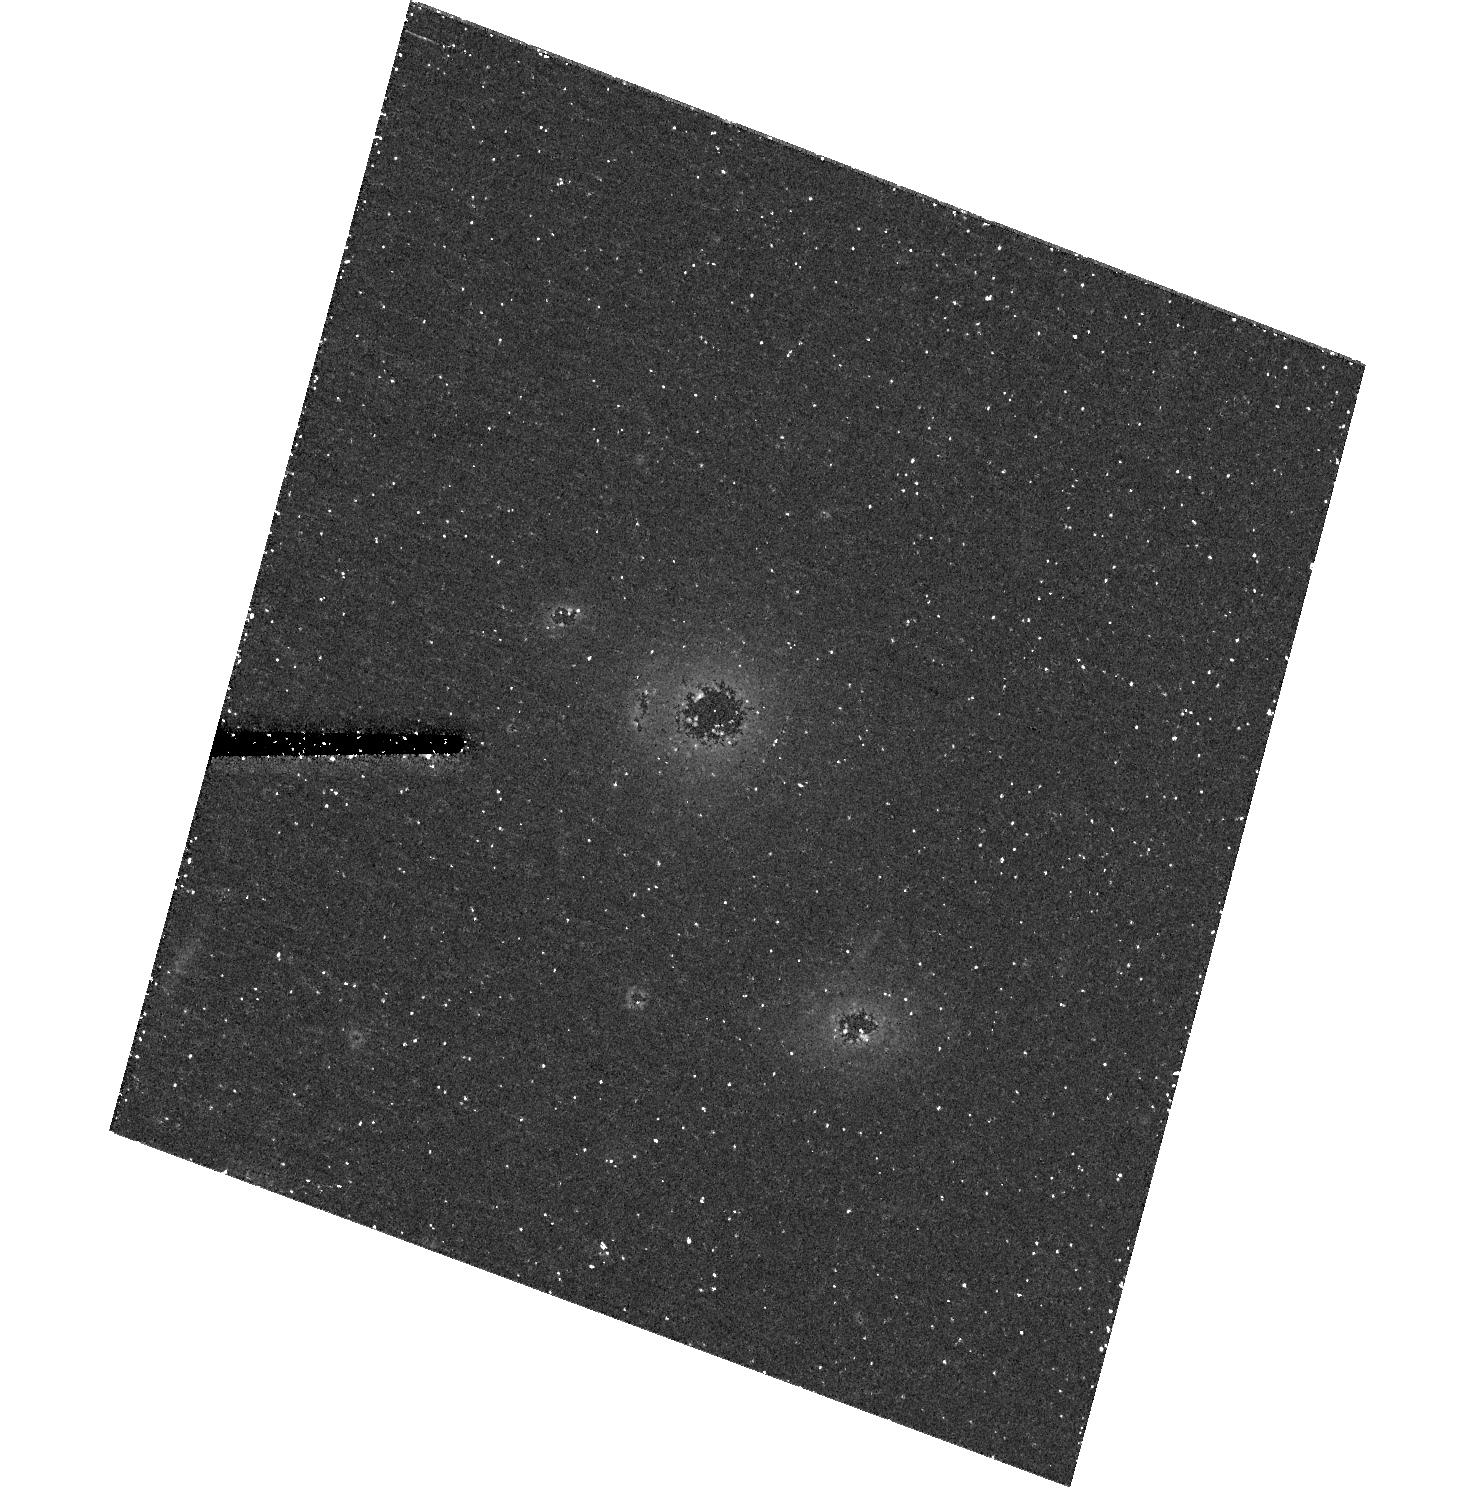
Target: GAL-2309-0039. Instrument: ACS/HRC. Filter: F606W. Exposure: 44 min. Observation ID: hst_10563_07_acs_hrc_f606w_j9c507

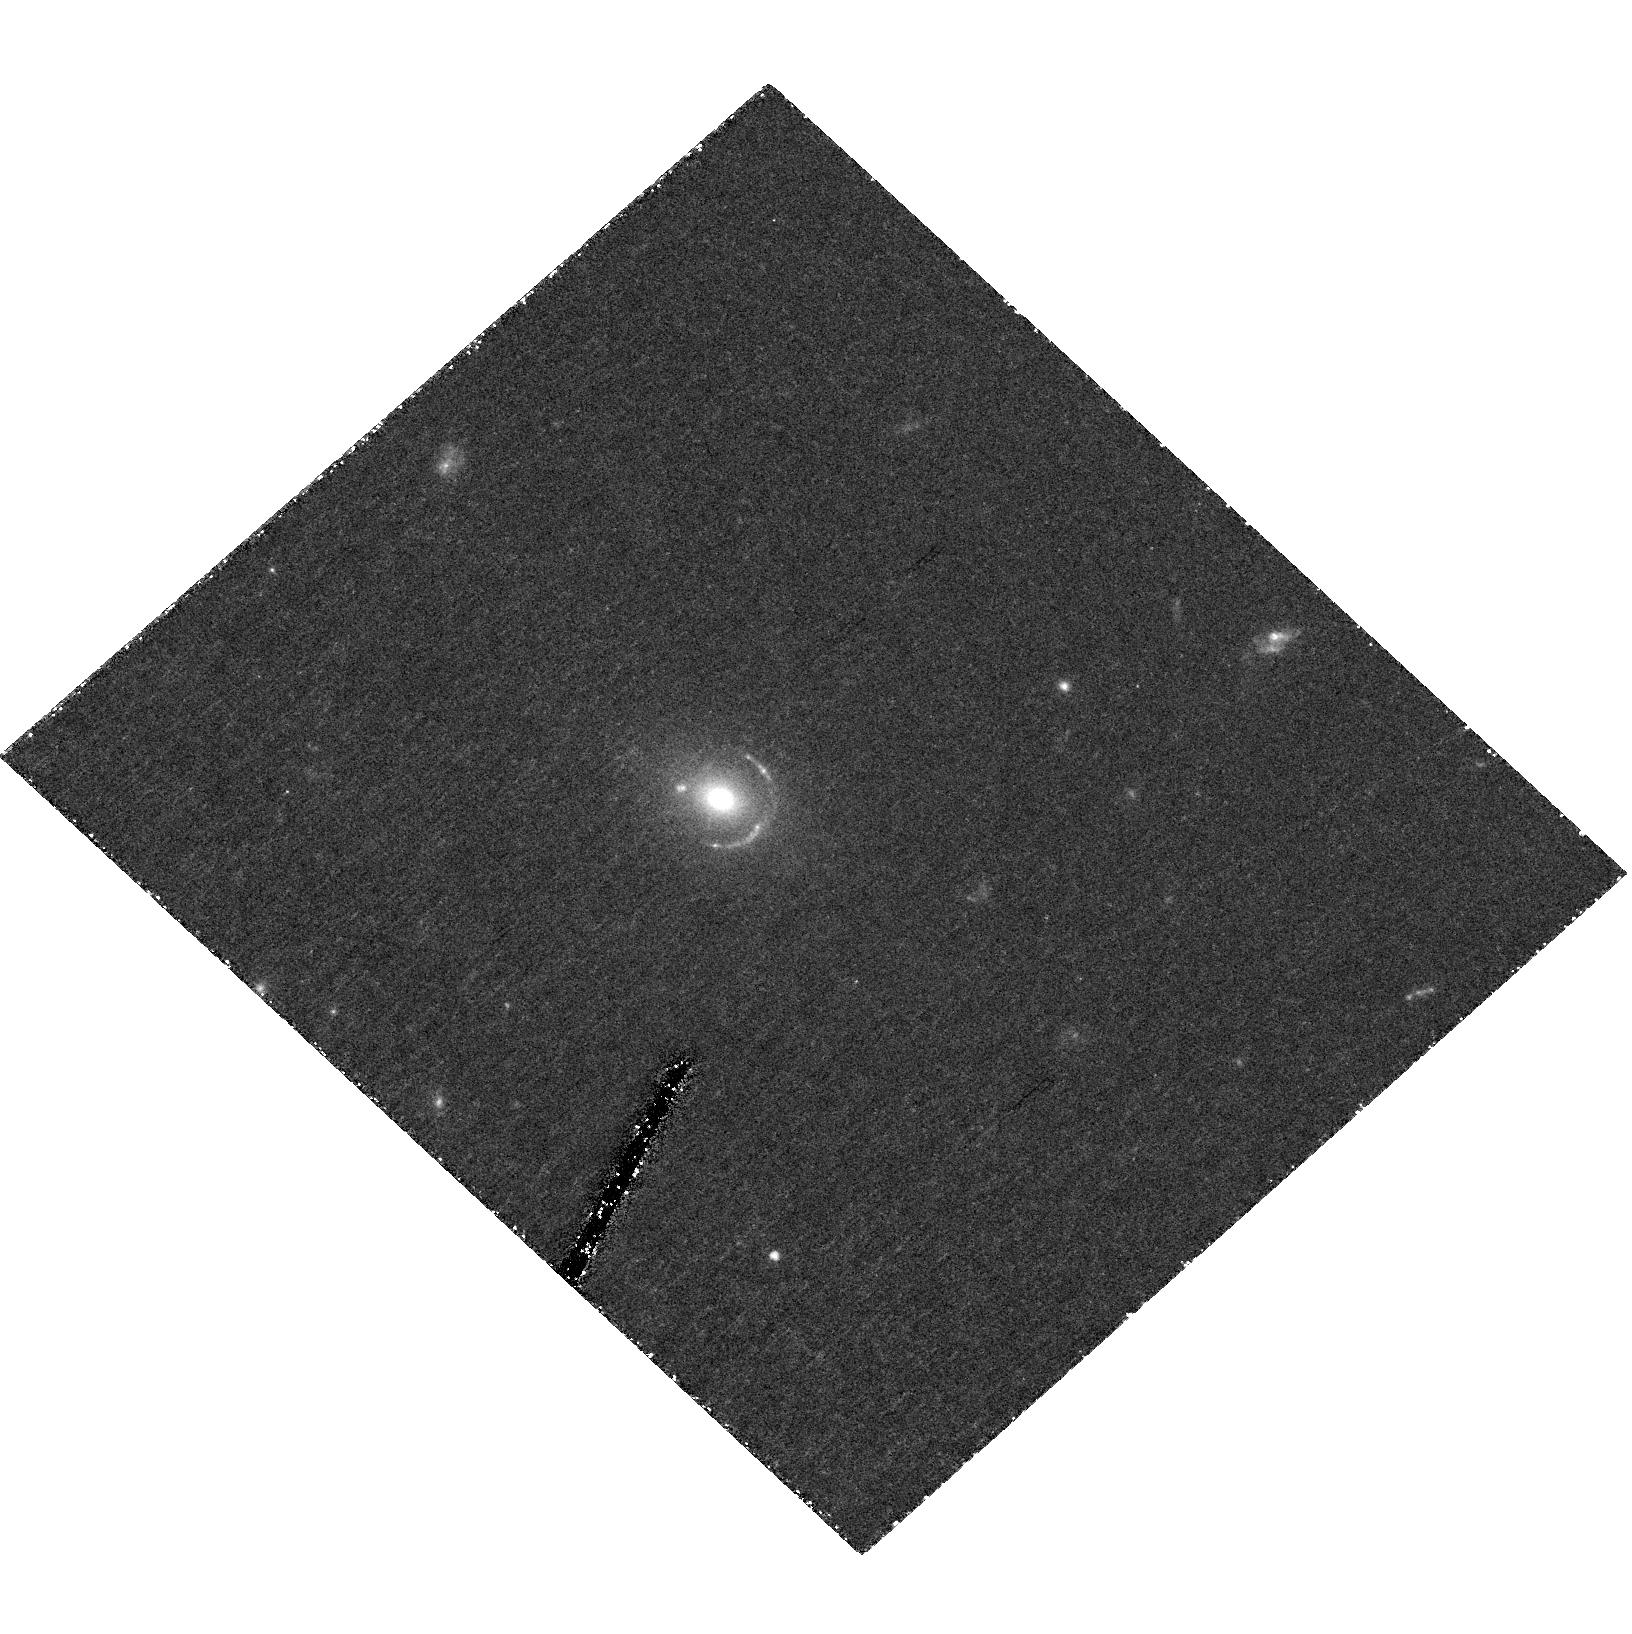
Target: GAL-0047-2808. Instrument: ACS/HRC. Filter: F606W. Exposure: 1.5 h. Observation ID: hst_10563_04_acs_hrc_f606w_j9c504

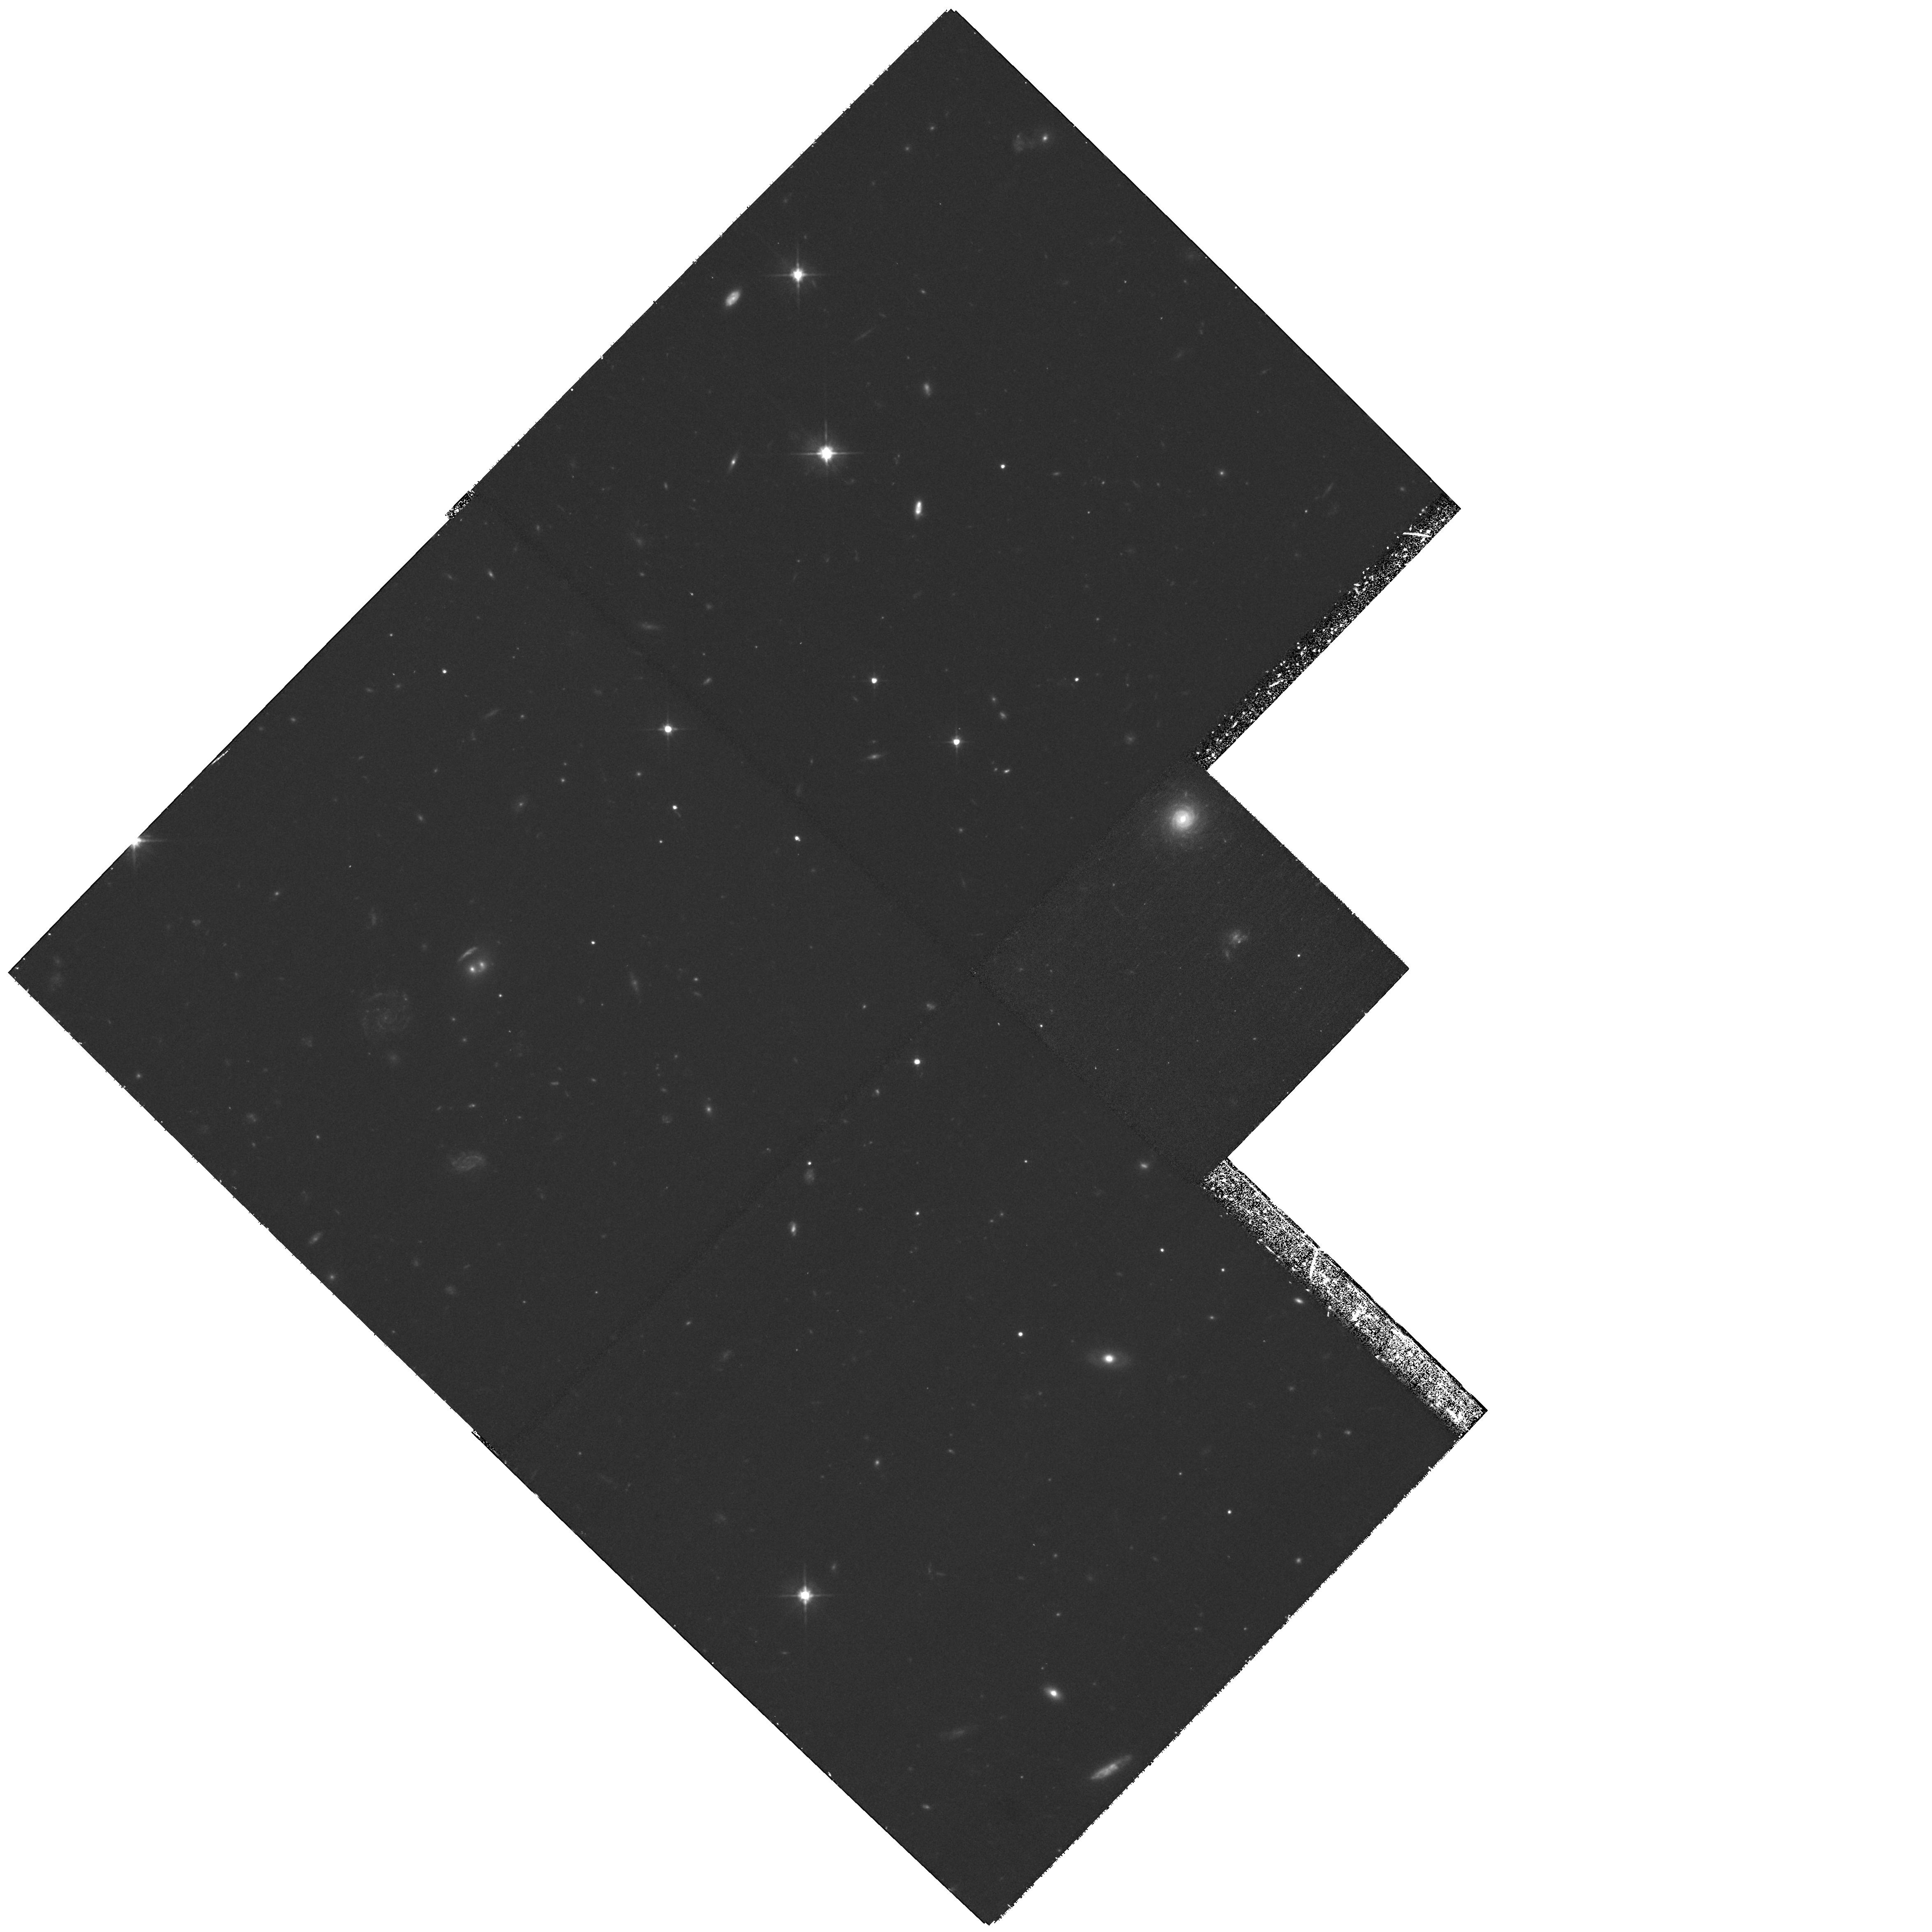
Target: GAL-1459-0055. Instrument: WFPC2/PC. Filter: F606W. Exposure: 1.3 h. Observation ID: hst_10563_56_wfpc2_pc_f606w_u9c556

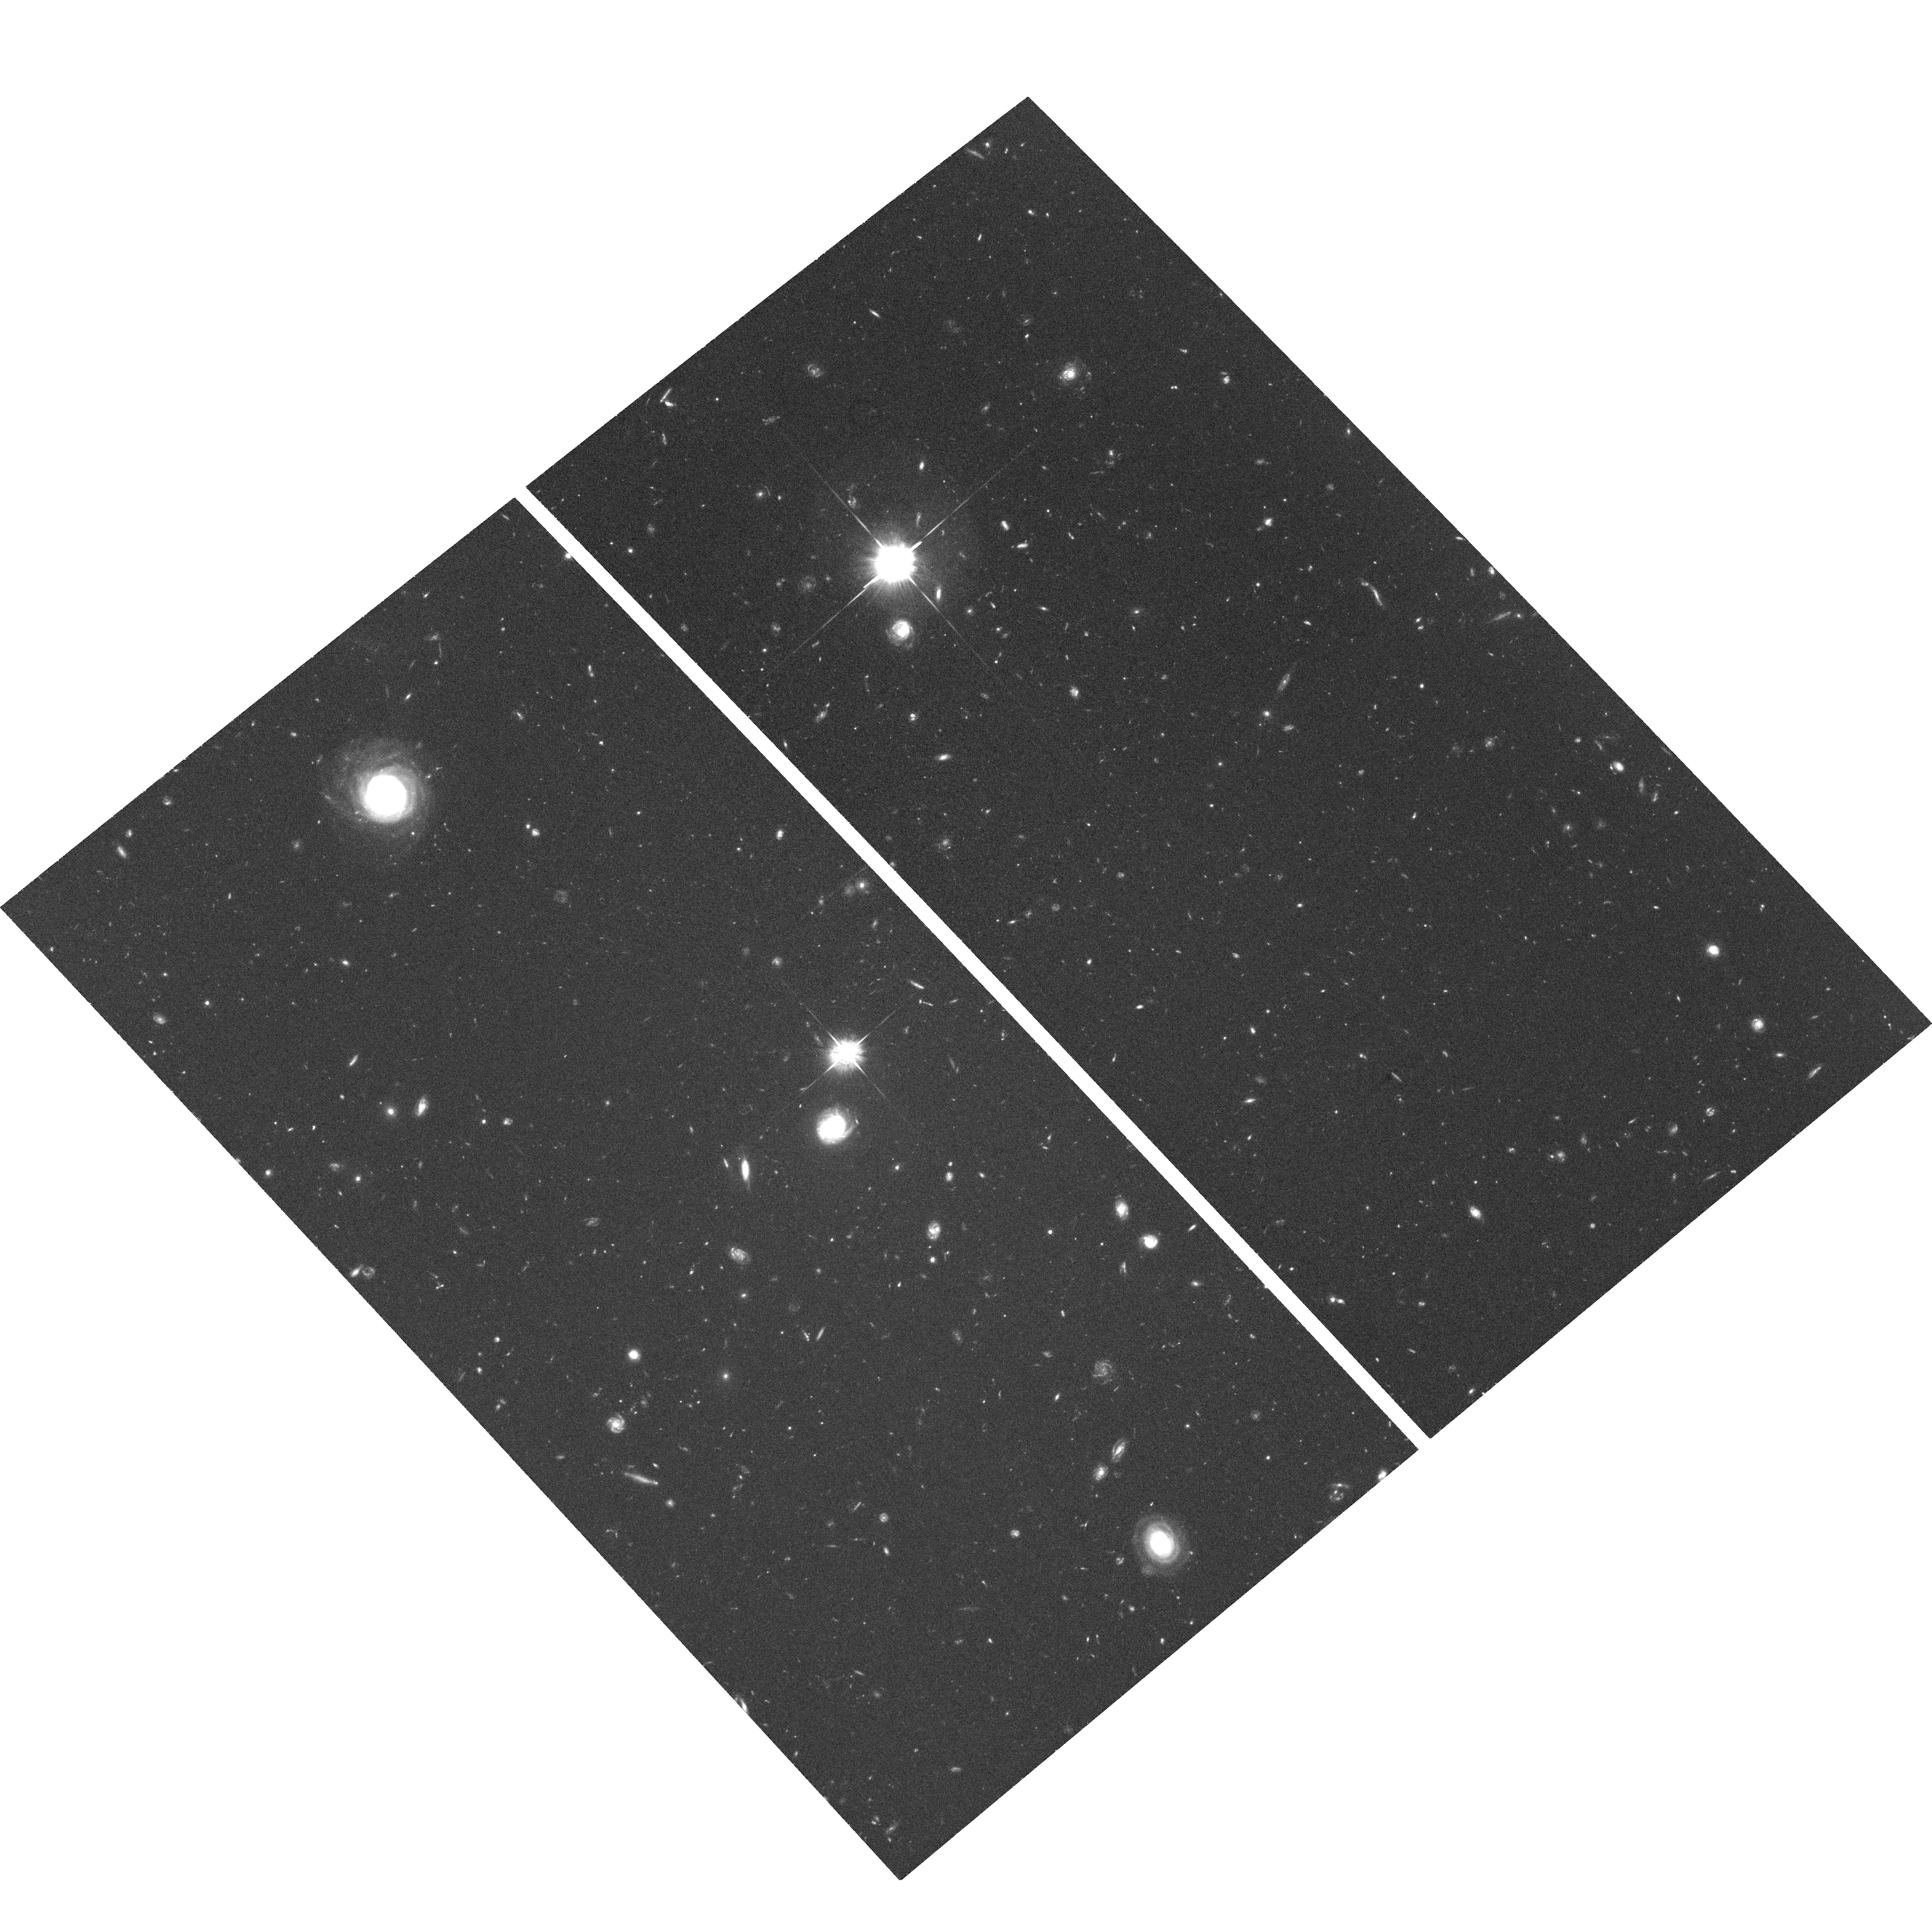
Target: field at RA 12.424°, Dec -27.874°. Instrument: ACS/WFC. Filter: F625W. Exposure: 2 h. Observation ID: hst_10563_01_acs_wfc_f625w_j9c501

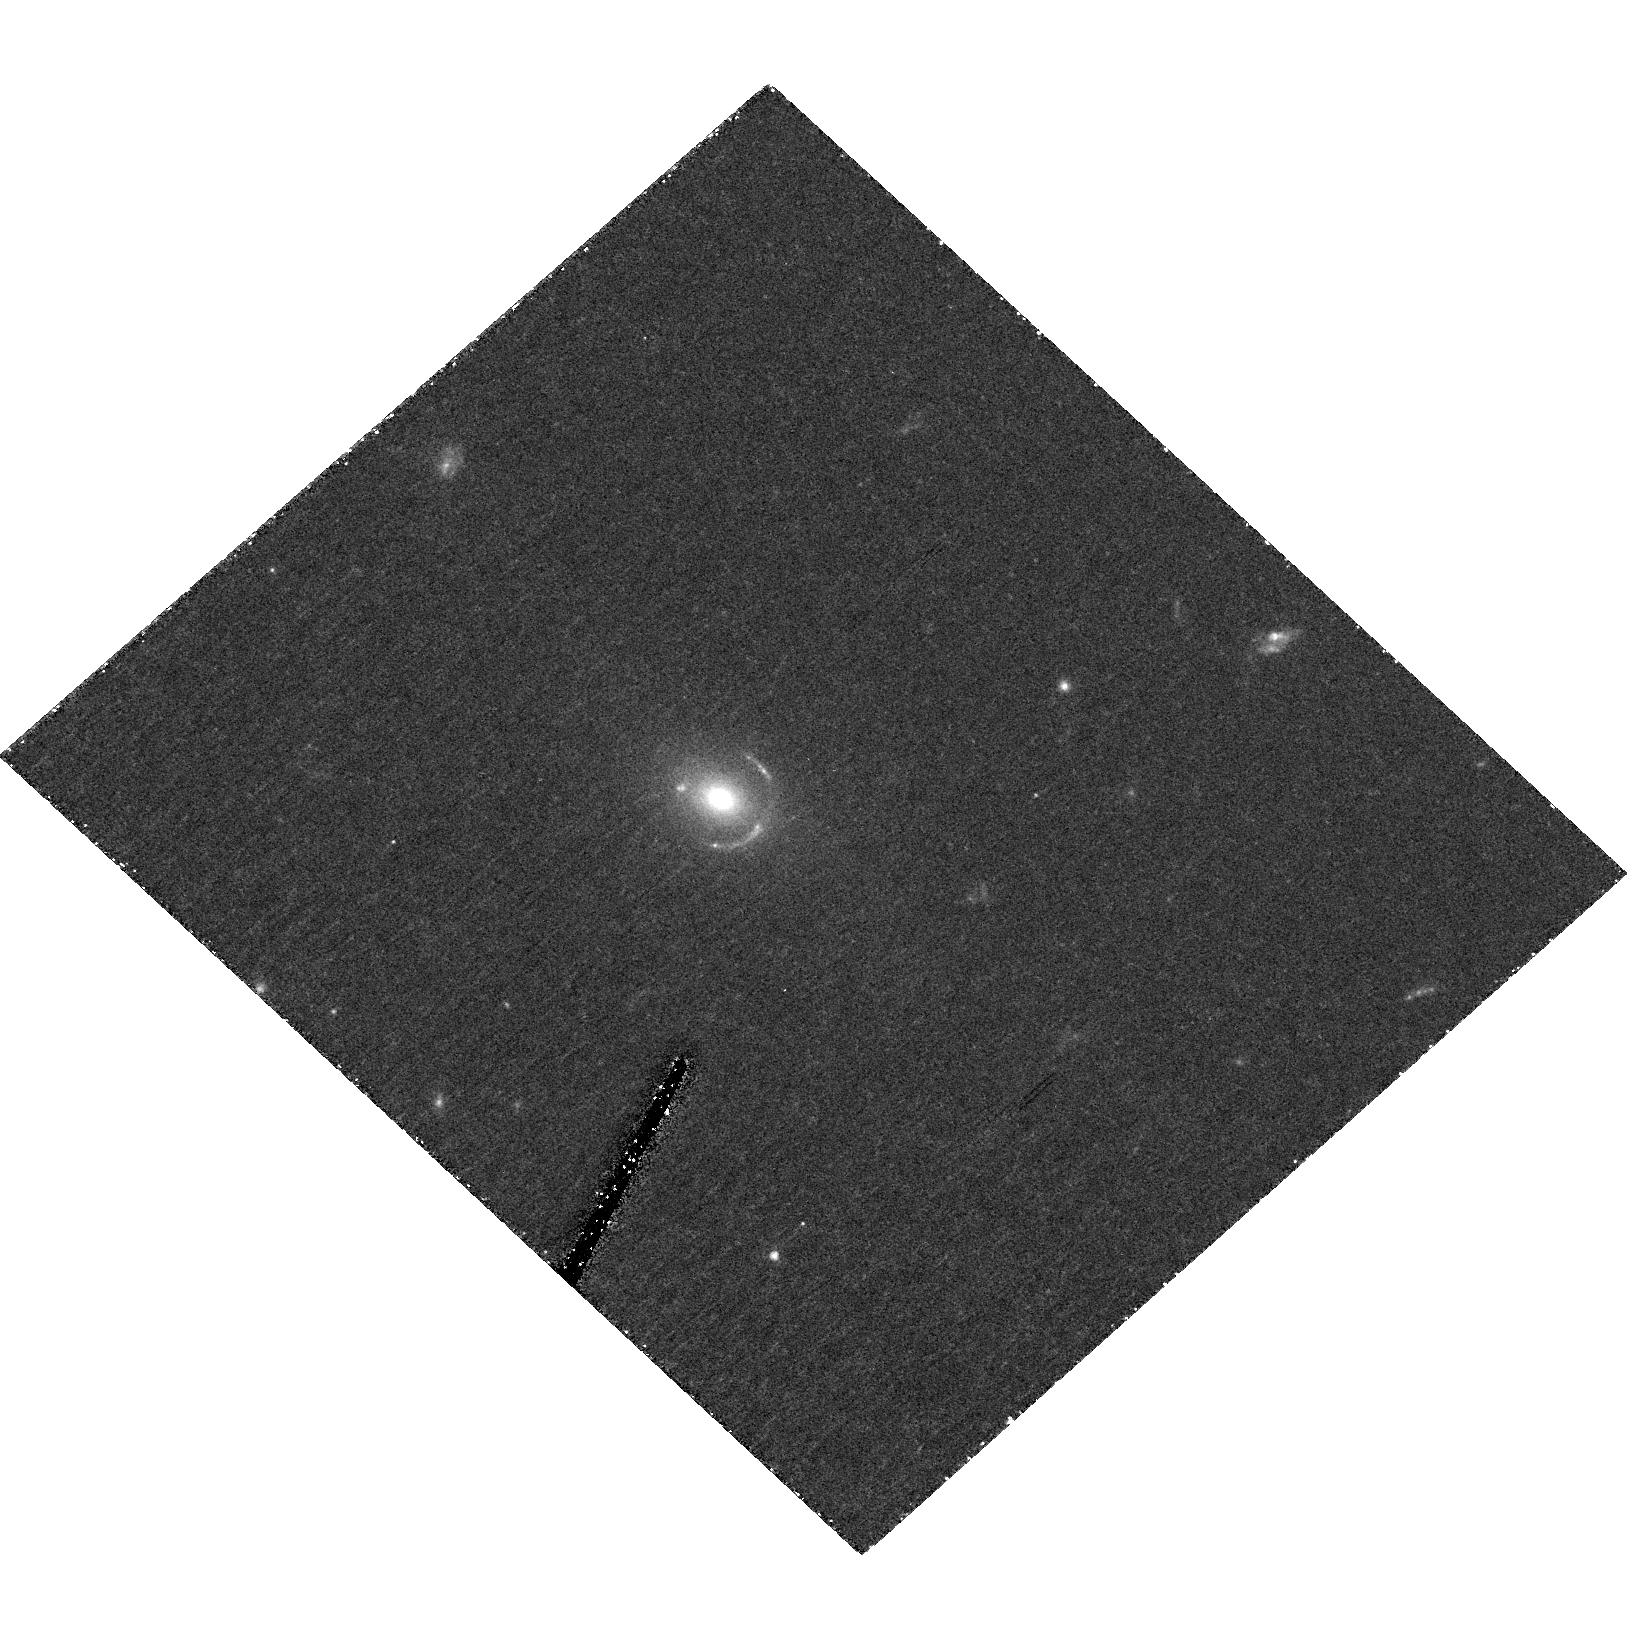
Target: GAL-0047-2808. Instrument: ACS/HRC. Filter: F606W. Exposure: 1.5 h. Observation ID: hst_10563_03_acs_hrc_f606w_j9c503

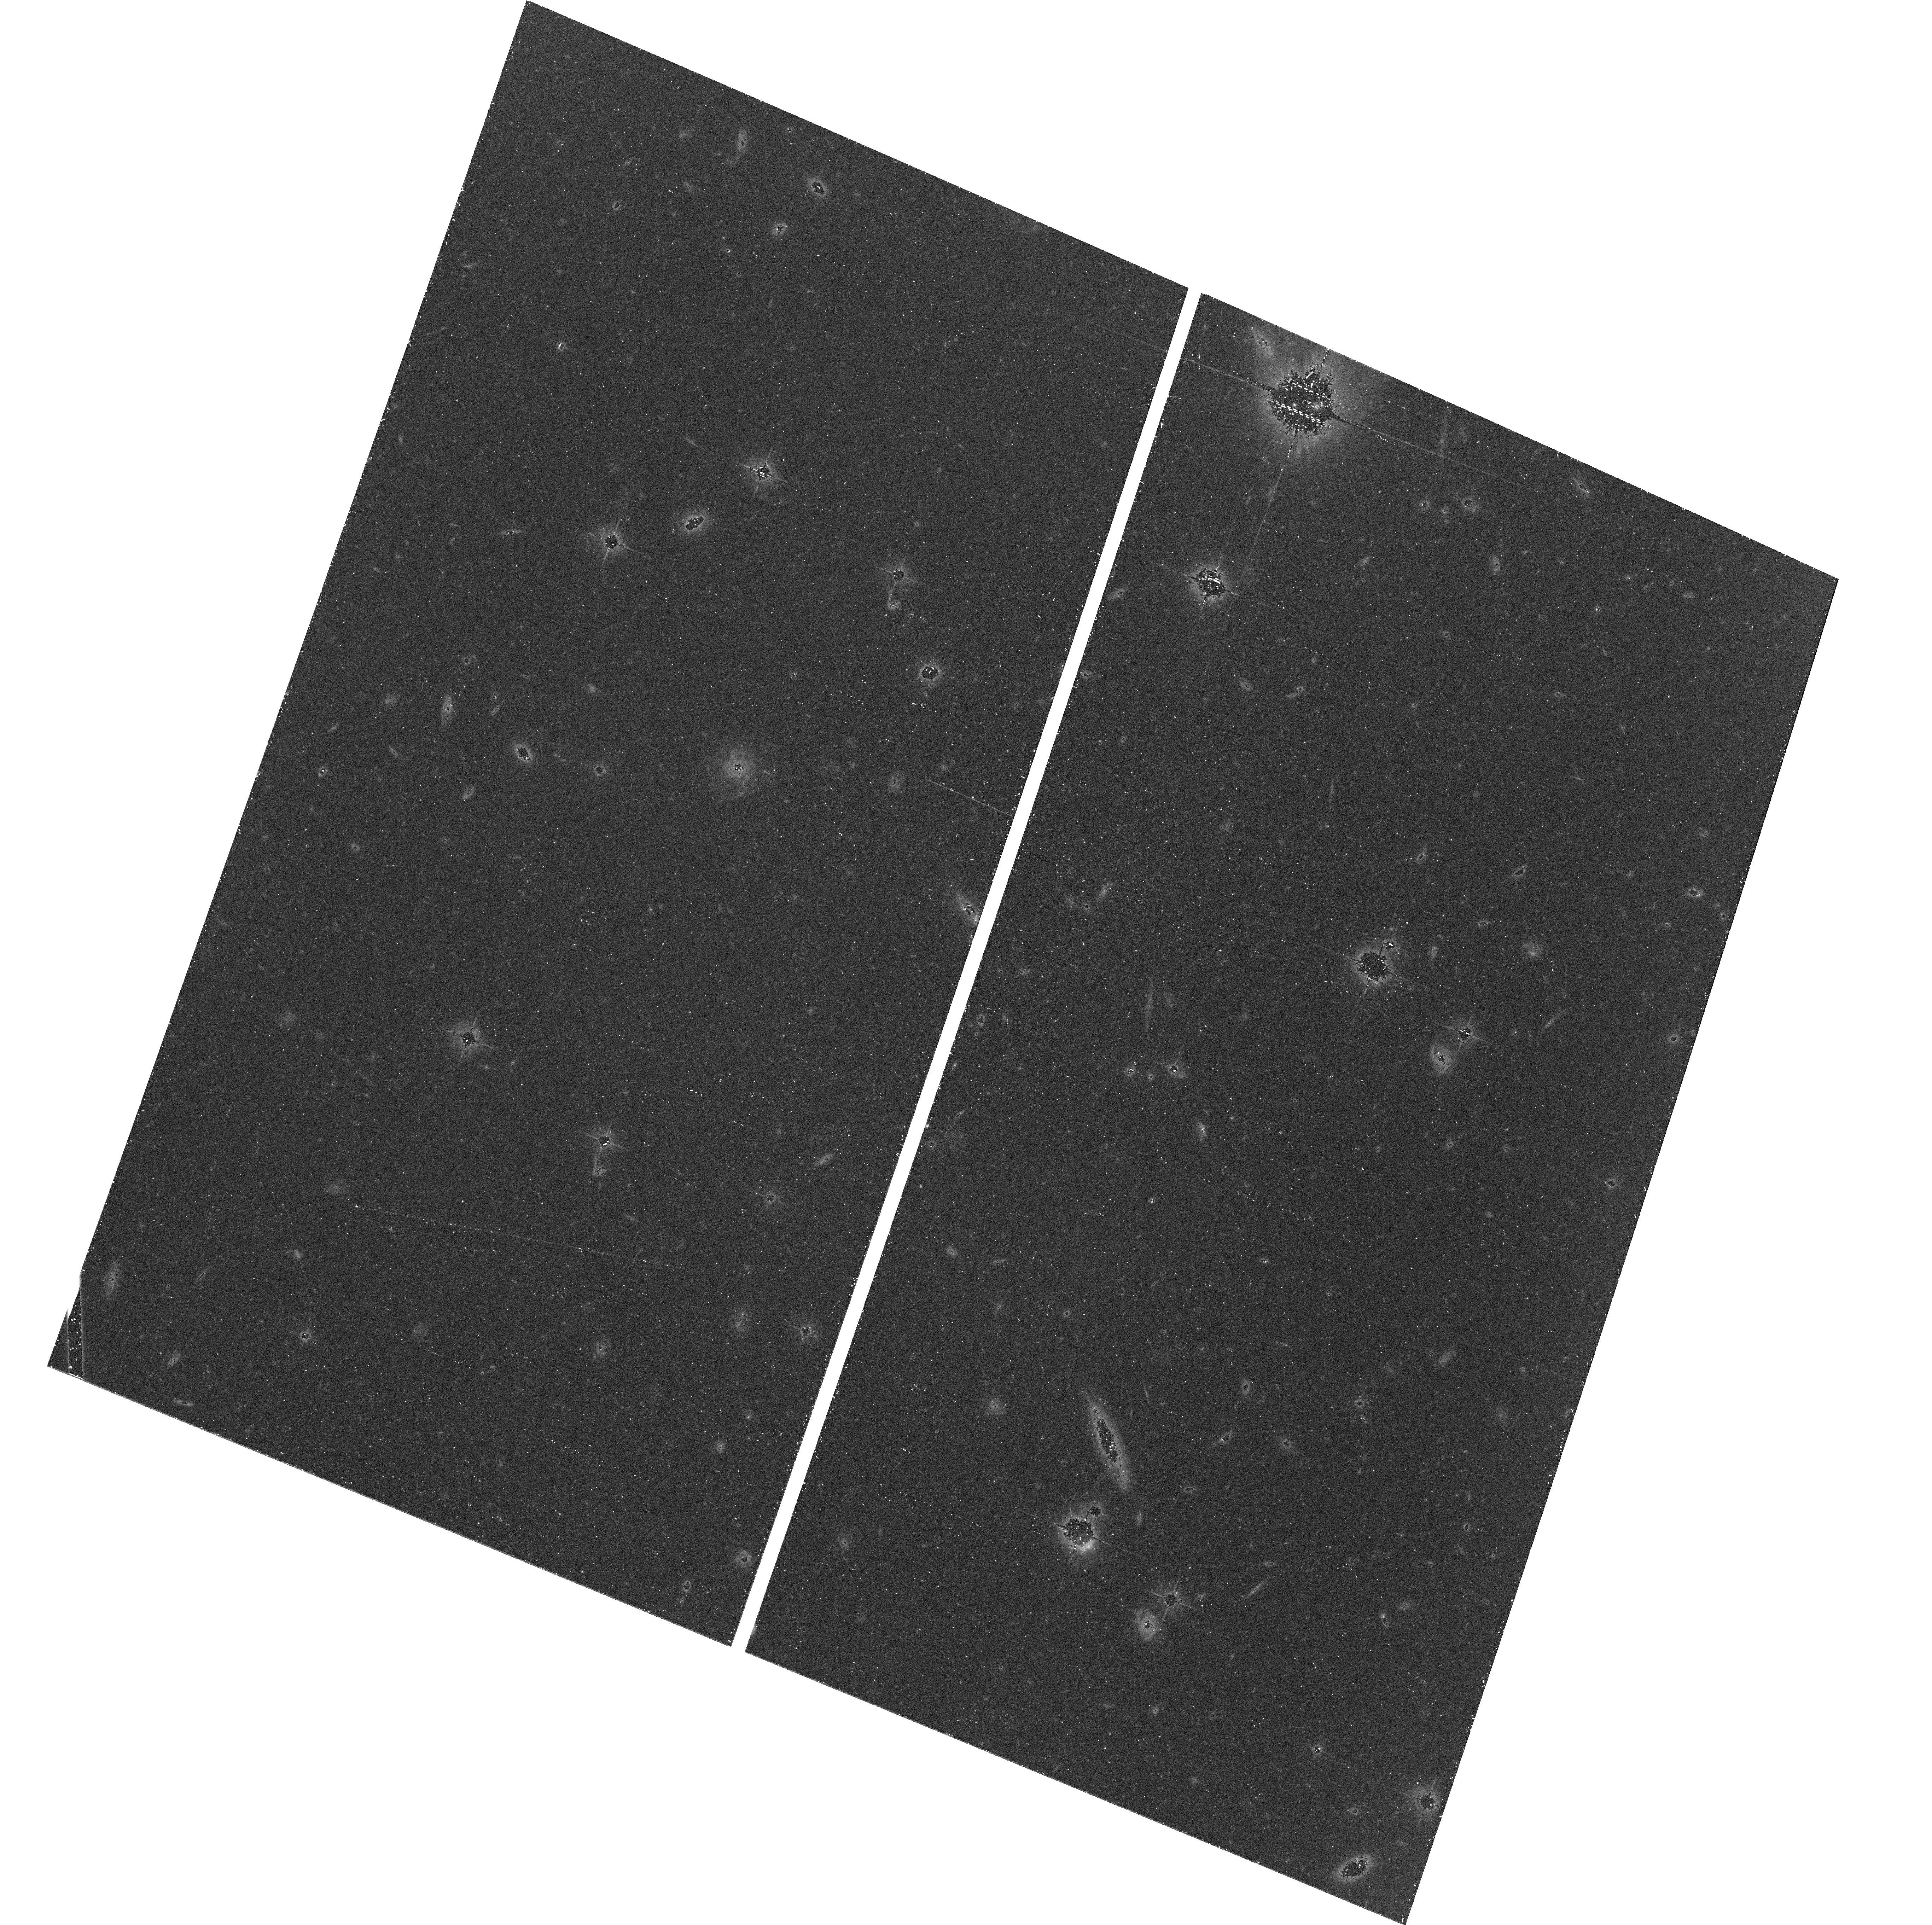
Target: field at RA 347.443°, Dec -0.654°. Instrument: ACS/WFC. Filter: F625W. Exposure: 40 min. Observation ID: hst_10563_07_acs_wfc_f625w_j9c507

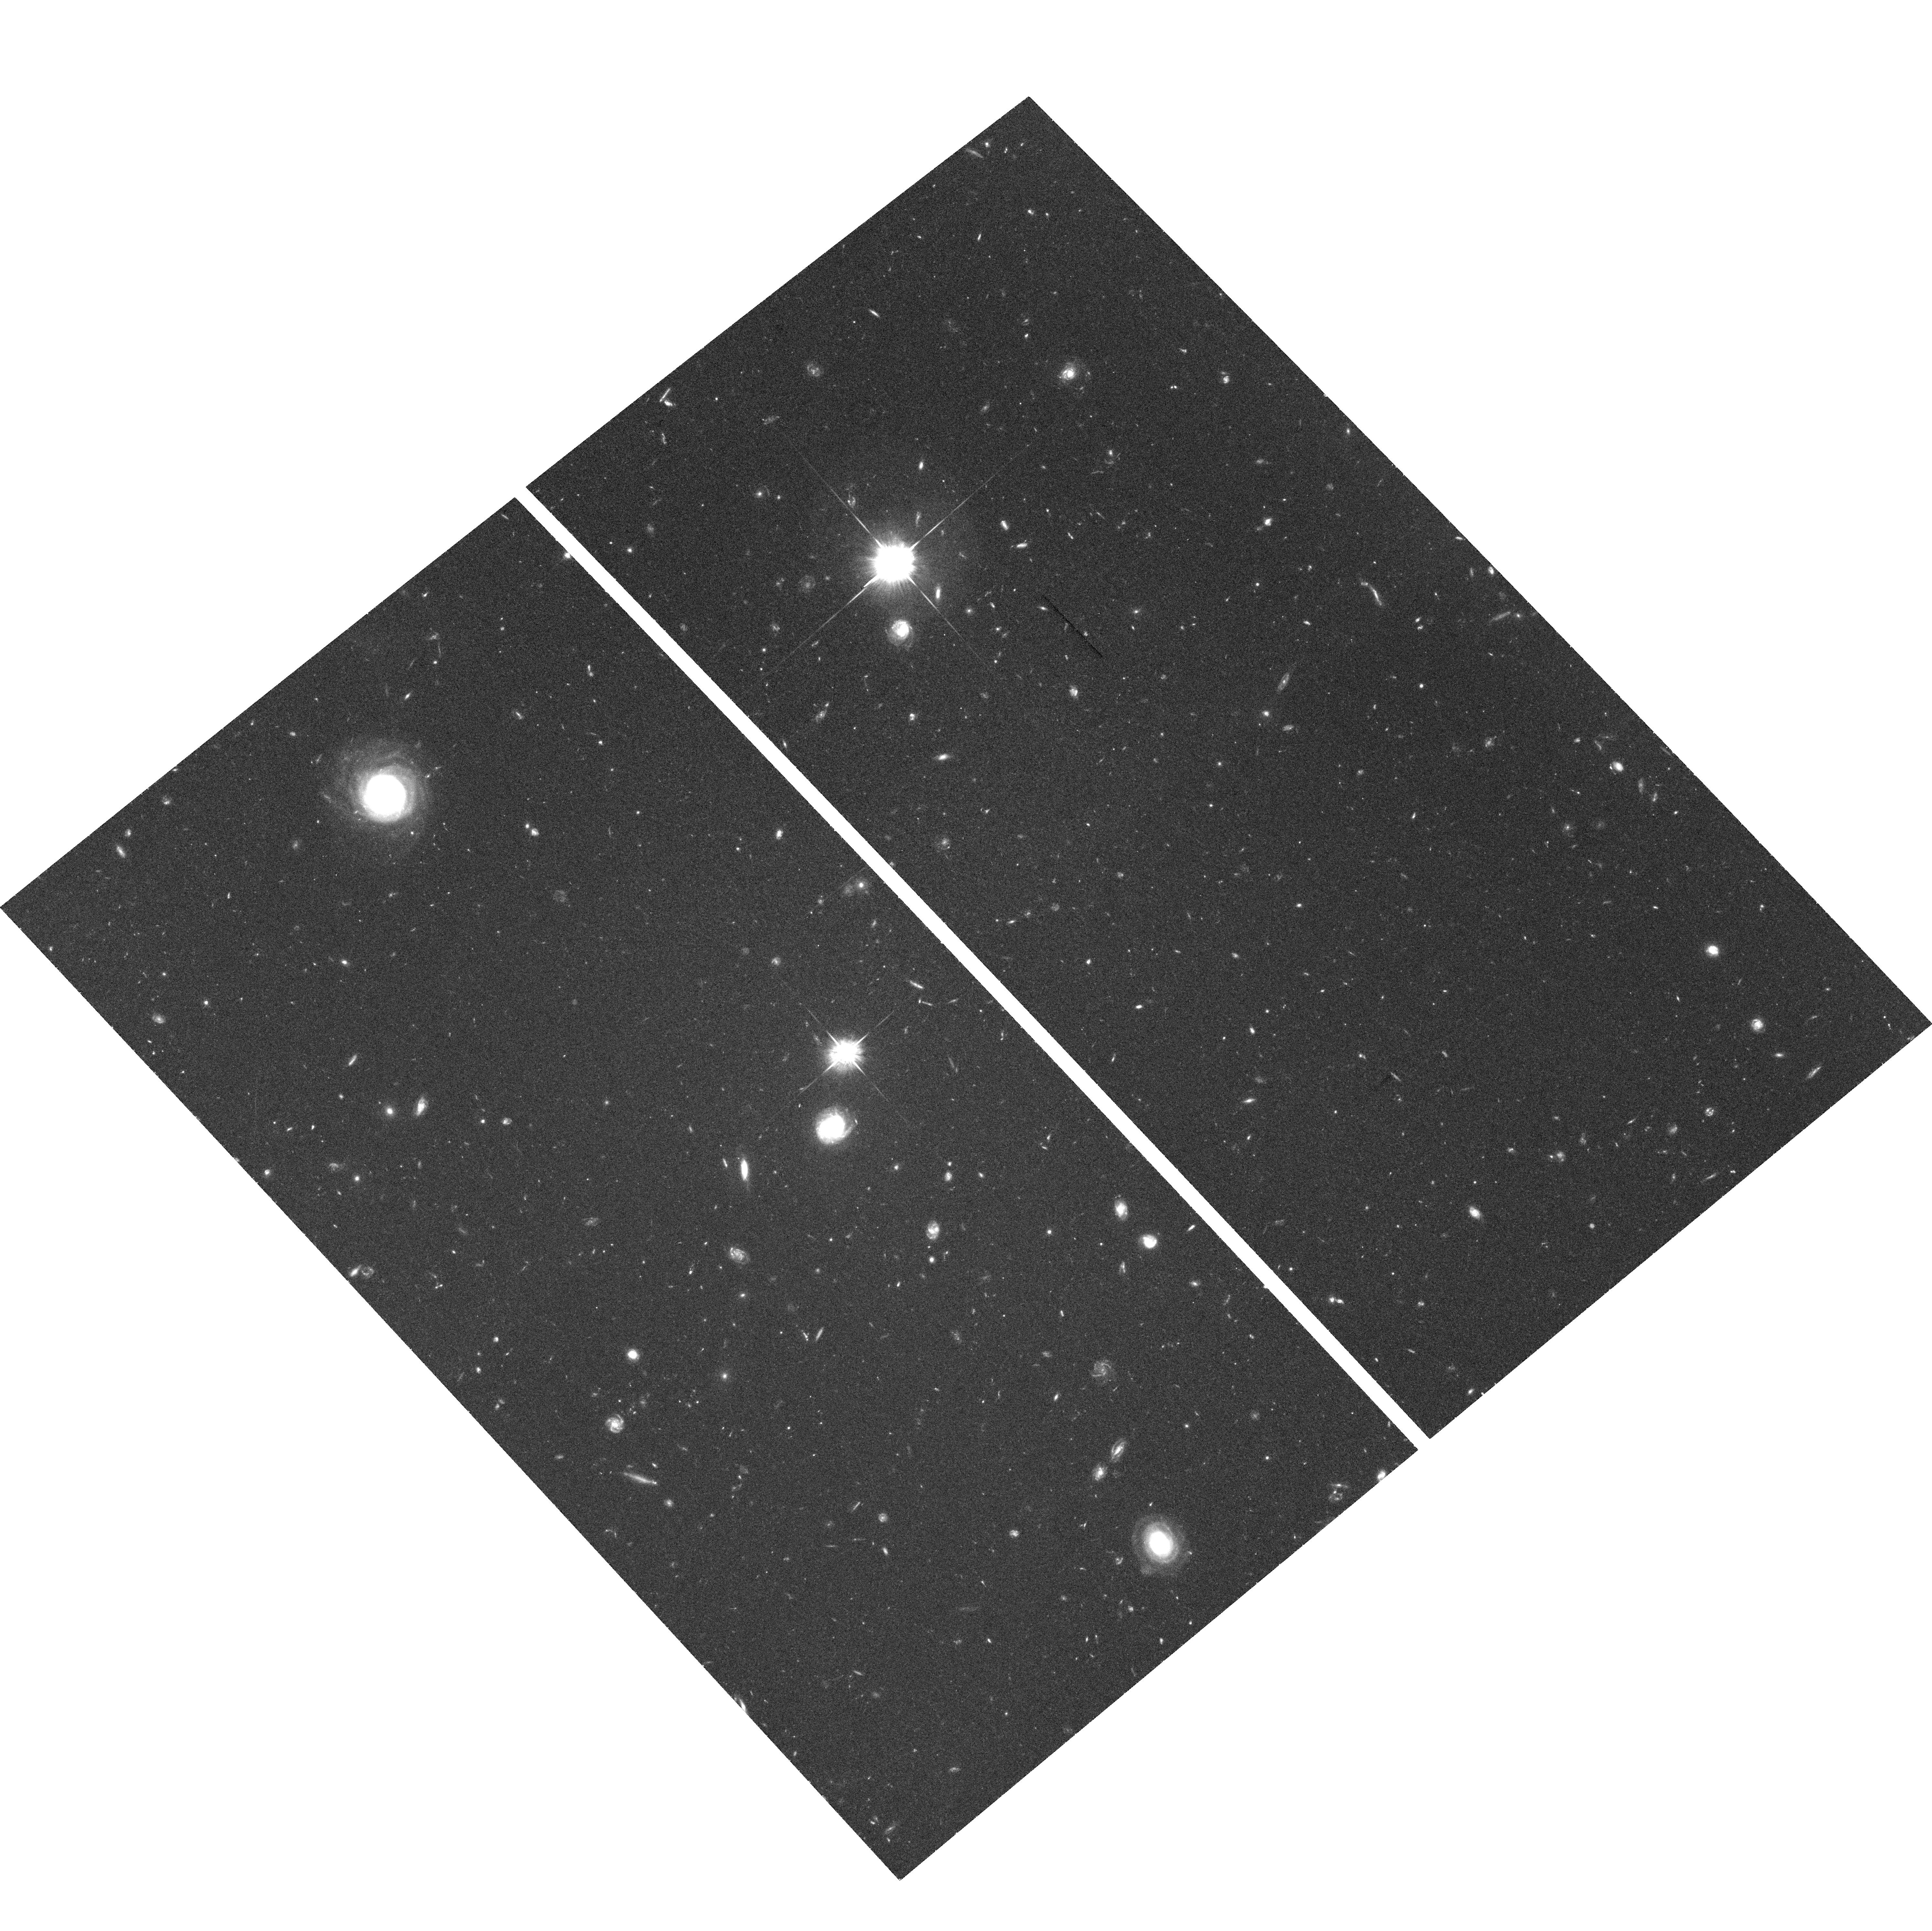
Target: field at RA 12.424°, Dec -27.874°. Instrument: ACS/WFC. Filter: F625W. Exposure: 1.4 h. Observation ID: hst_10563_04_acs_wfc_f625w_j9c504

Accurate dark-matter mass profiles in 3 elliptical galaxies as a test of CDM (PI: Dye, Simon)

A critical test of the successful Lambda-CDM picture for structure formation is the measurement of the power law exponent, gamma, of the centre of dark matter density profiles, predicted to lie in the range 1.0-1.5. Measurements of gamma derived from rotation curves of LSB galaxies appear to contradict CDM, but rely on assumptions that are difficult to verify (e.g. axisymmetry). We have recently demonstrated, using our new `semi-linear' inversion method, how strong gravitational lensing by galaxies can provide a clean and accurate measurement of gamma, free of such ambiguities. HST images of lensed non-AGN galaxies provide hundreds of resolution elements, each a constraint on the mass profile. Such lenses are exceedingly rare, but we have recently discovered new systems. We propose deep ACS-HRC observations of 3 systems to measure gamma in each, accurate to 0.15 (95% confidence) and to obtain an indication of its variation between galaxies. To establish the required number of orbits we have undertaken an end-to-end simulation of the problem, creating and analysing synthetic ACS images. Additionally the semi-linear method simultaneously reconstructs the pixelised source surface brightness distribution. Our simulations demonstrate that the fine sampling and small pixel scattering of the HRC, resolves the morphology of the sources with exquisite detail.